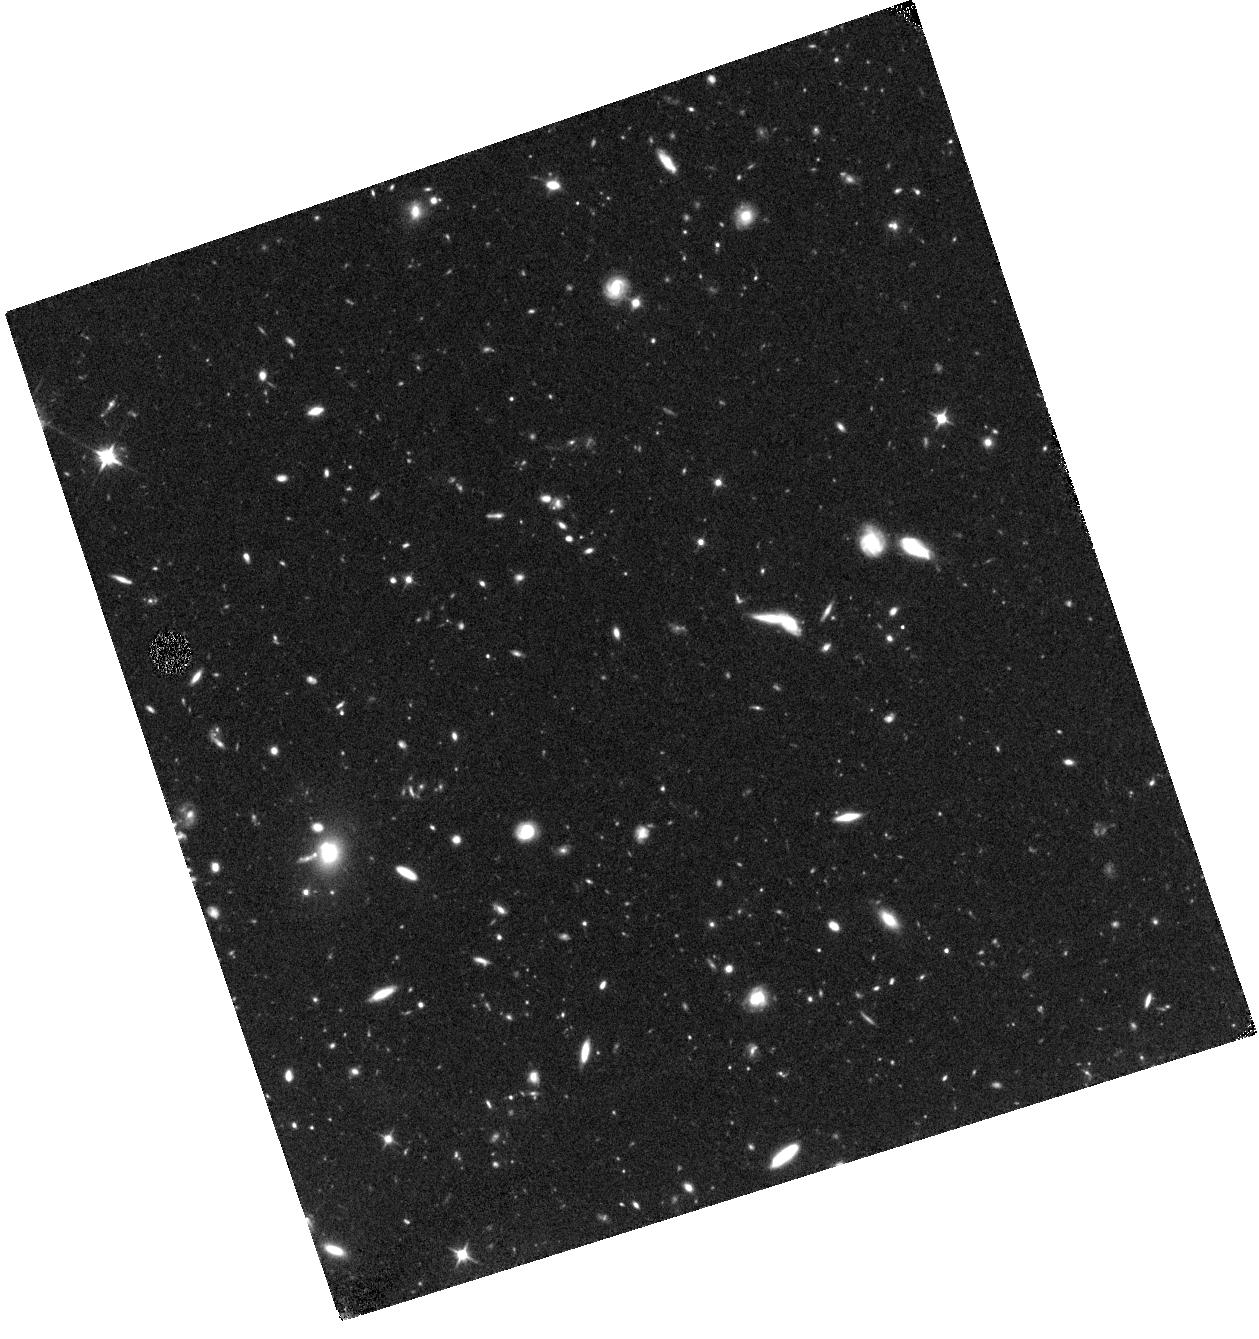
Target: CDFS-XT1. Instrument: WFC3/IR. Filter: F110W. Exposure: 44 min. Observation ID: hst_14043_01_wfc3_ir_f110w_icsi01

HST Follow-up of a Fast Unexplained X-ray Transient in the CDF-S (PI: Bauer, Franz)

A fast X-ray transient was discovered by Chandra in the Chandra Deep Field-South field on 2014 October 01. The transient lasted only a few ks in duration, reaching a 0.5-8 keV luminosity of ~1e45 erg/s (assuming z=0.3 from nearest galaxy), with no detection in ~4.5 Ms of previous data nor in a subseqent ~1.2 Ms of exposure. No optical transient down to R_AB~26.5 (2 sigma limit) has been found yet in three epochs (~0.05, 17, and 28 days after discovery). At this point, the observations appear inconsistent with all known Galactic phenomena, tidal disruption events, low-z gamma-ray bursts (GRB), and most types of supernovae (SNe). The transient could still be: 1) a SN from a SN1987A-like blue supergiant (BSG) progenitor, which are known to produce very late rising SNe; 2) a SN with little or no 56Ni due to fallback; 3) a highly extinguished or high-z GRB; or 4) a new type of transient. We request 1 orbit with HST to firmly confirm/rule out all known SNe light curves. If no counterpart is found, a high-z GRB or a new class of X-ray transient are all that remain. Importantly, the detection in the small CDF-S field may imply up to a factor of 100 higher rate than Swift/BAT.